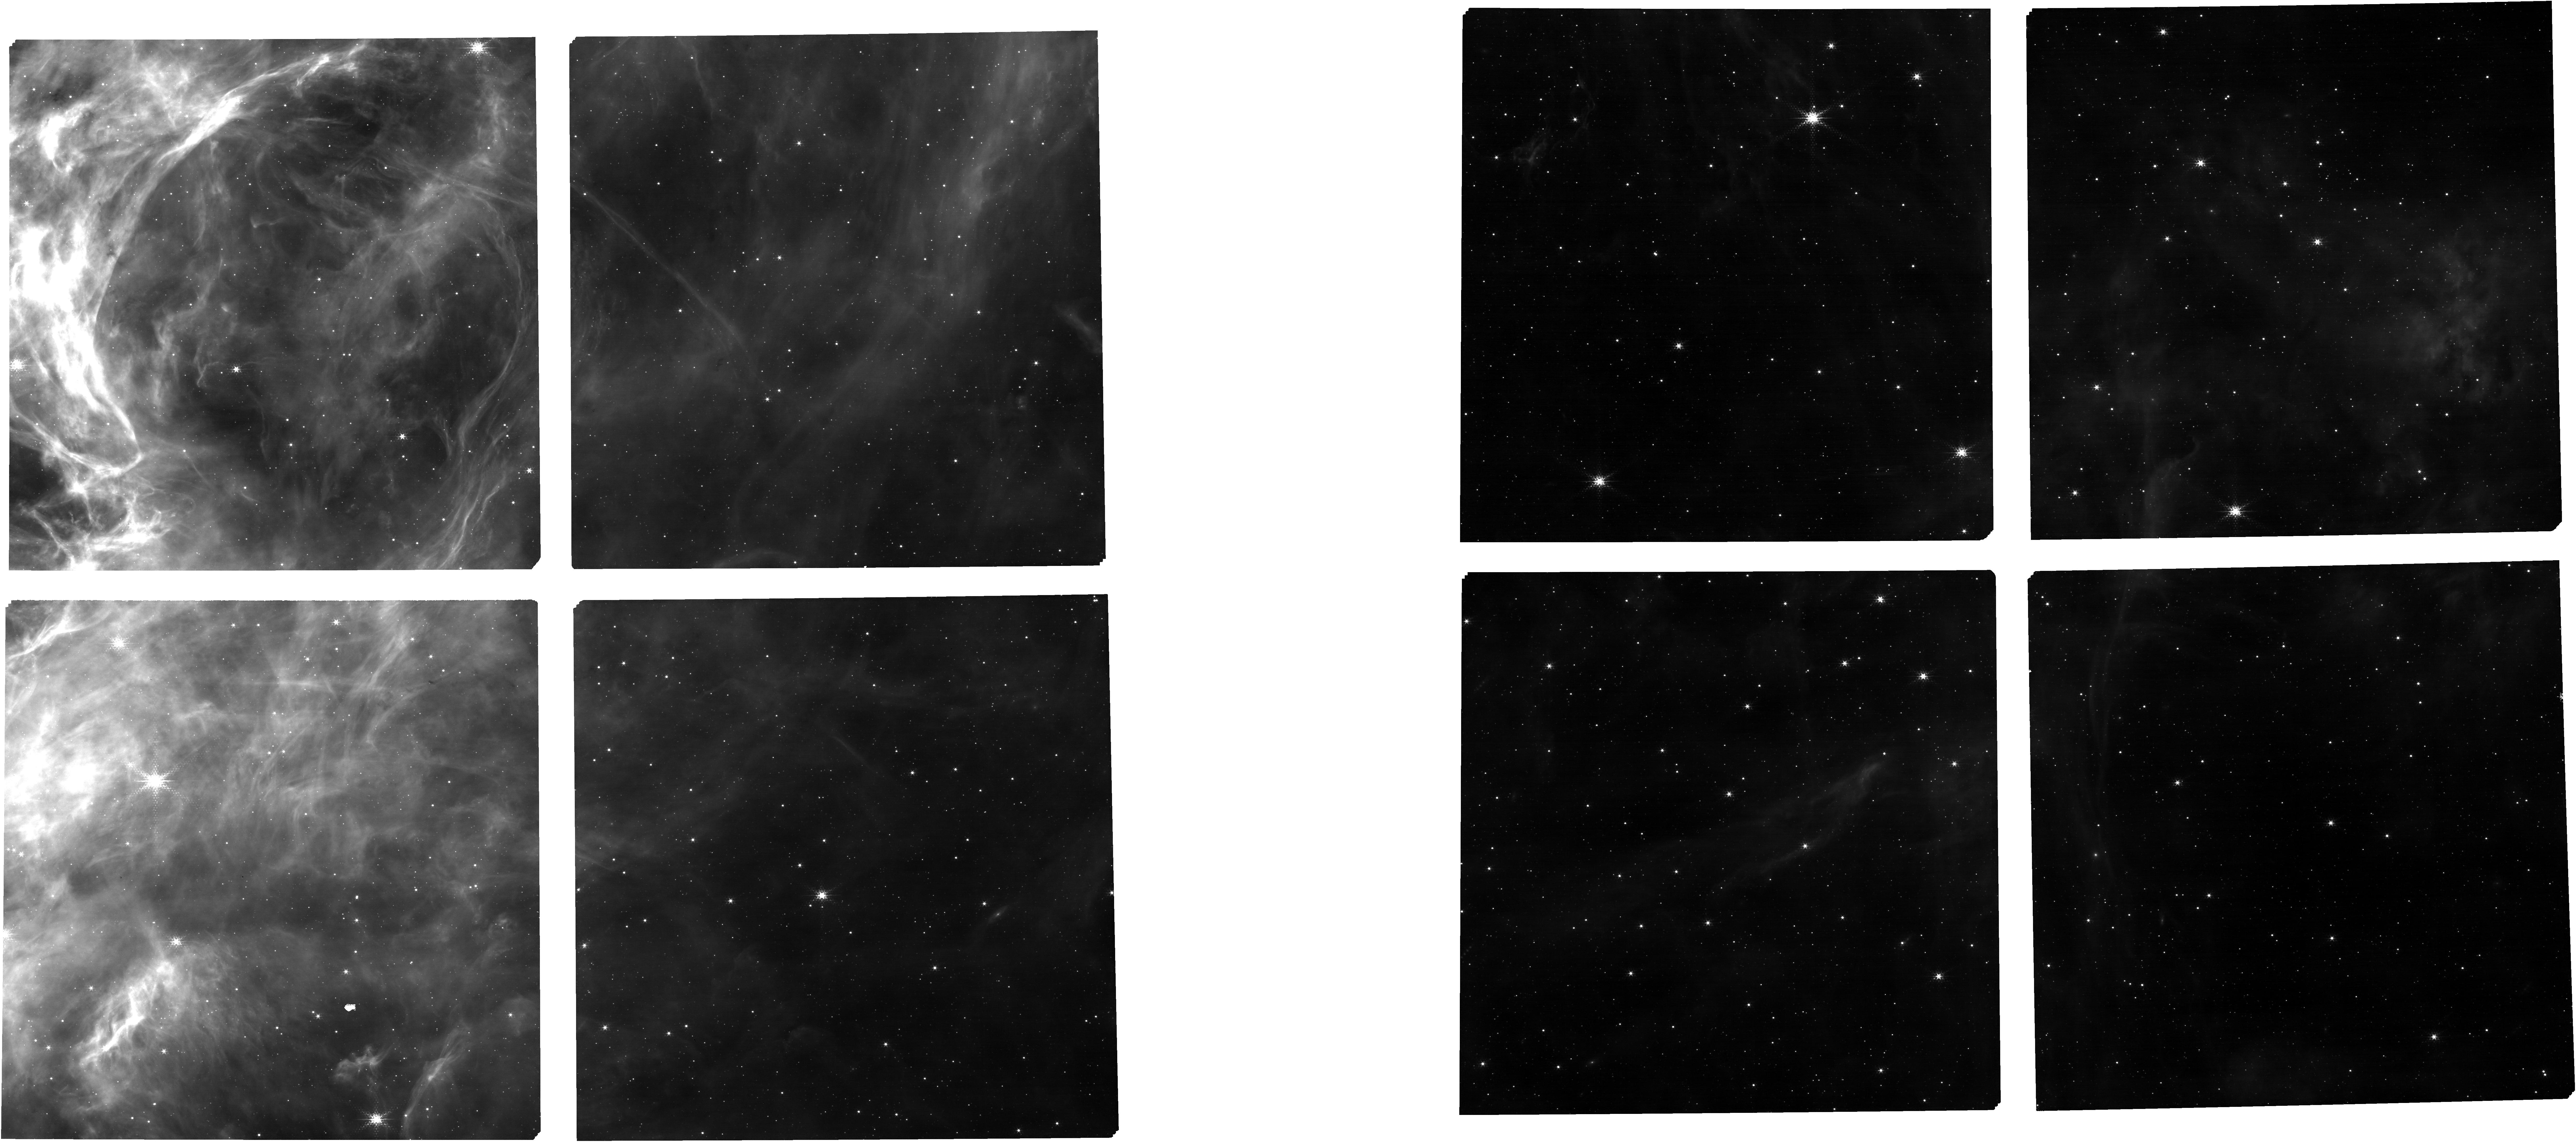
Target: 47-eMPTselected+allTA. Instrument: NIRCAM. Filter: F187N. Exposure: 23 min. Observation ID: jw01226-o001_t001_nircam_clear-f187n

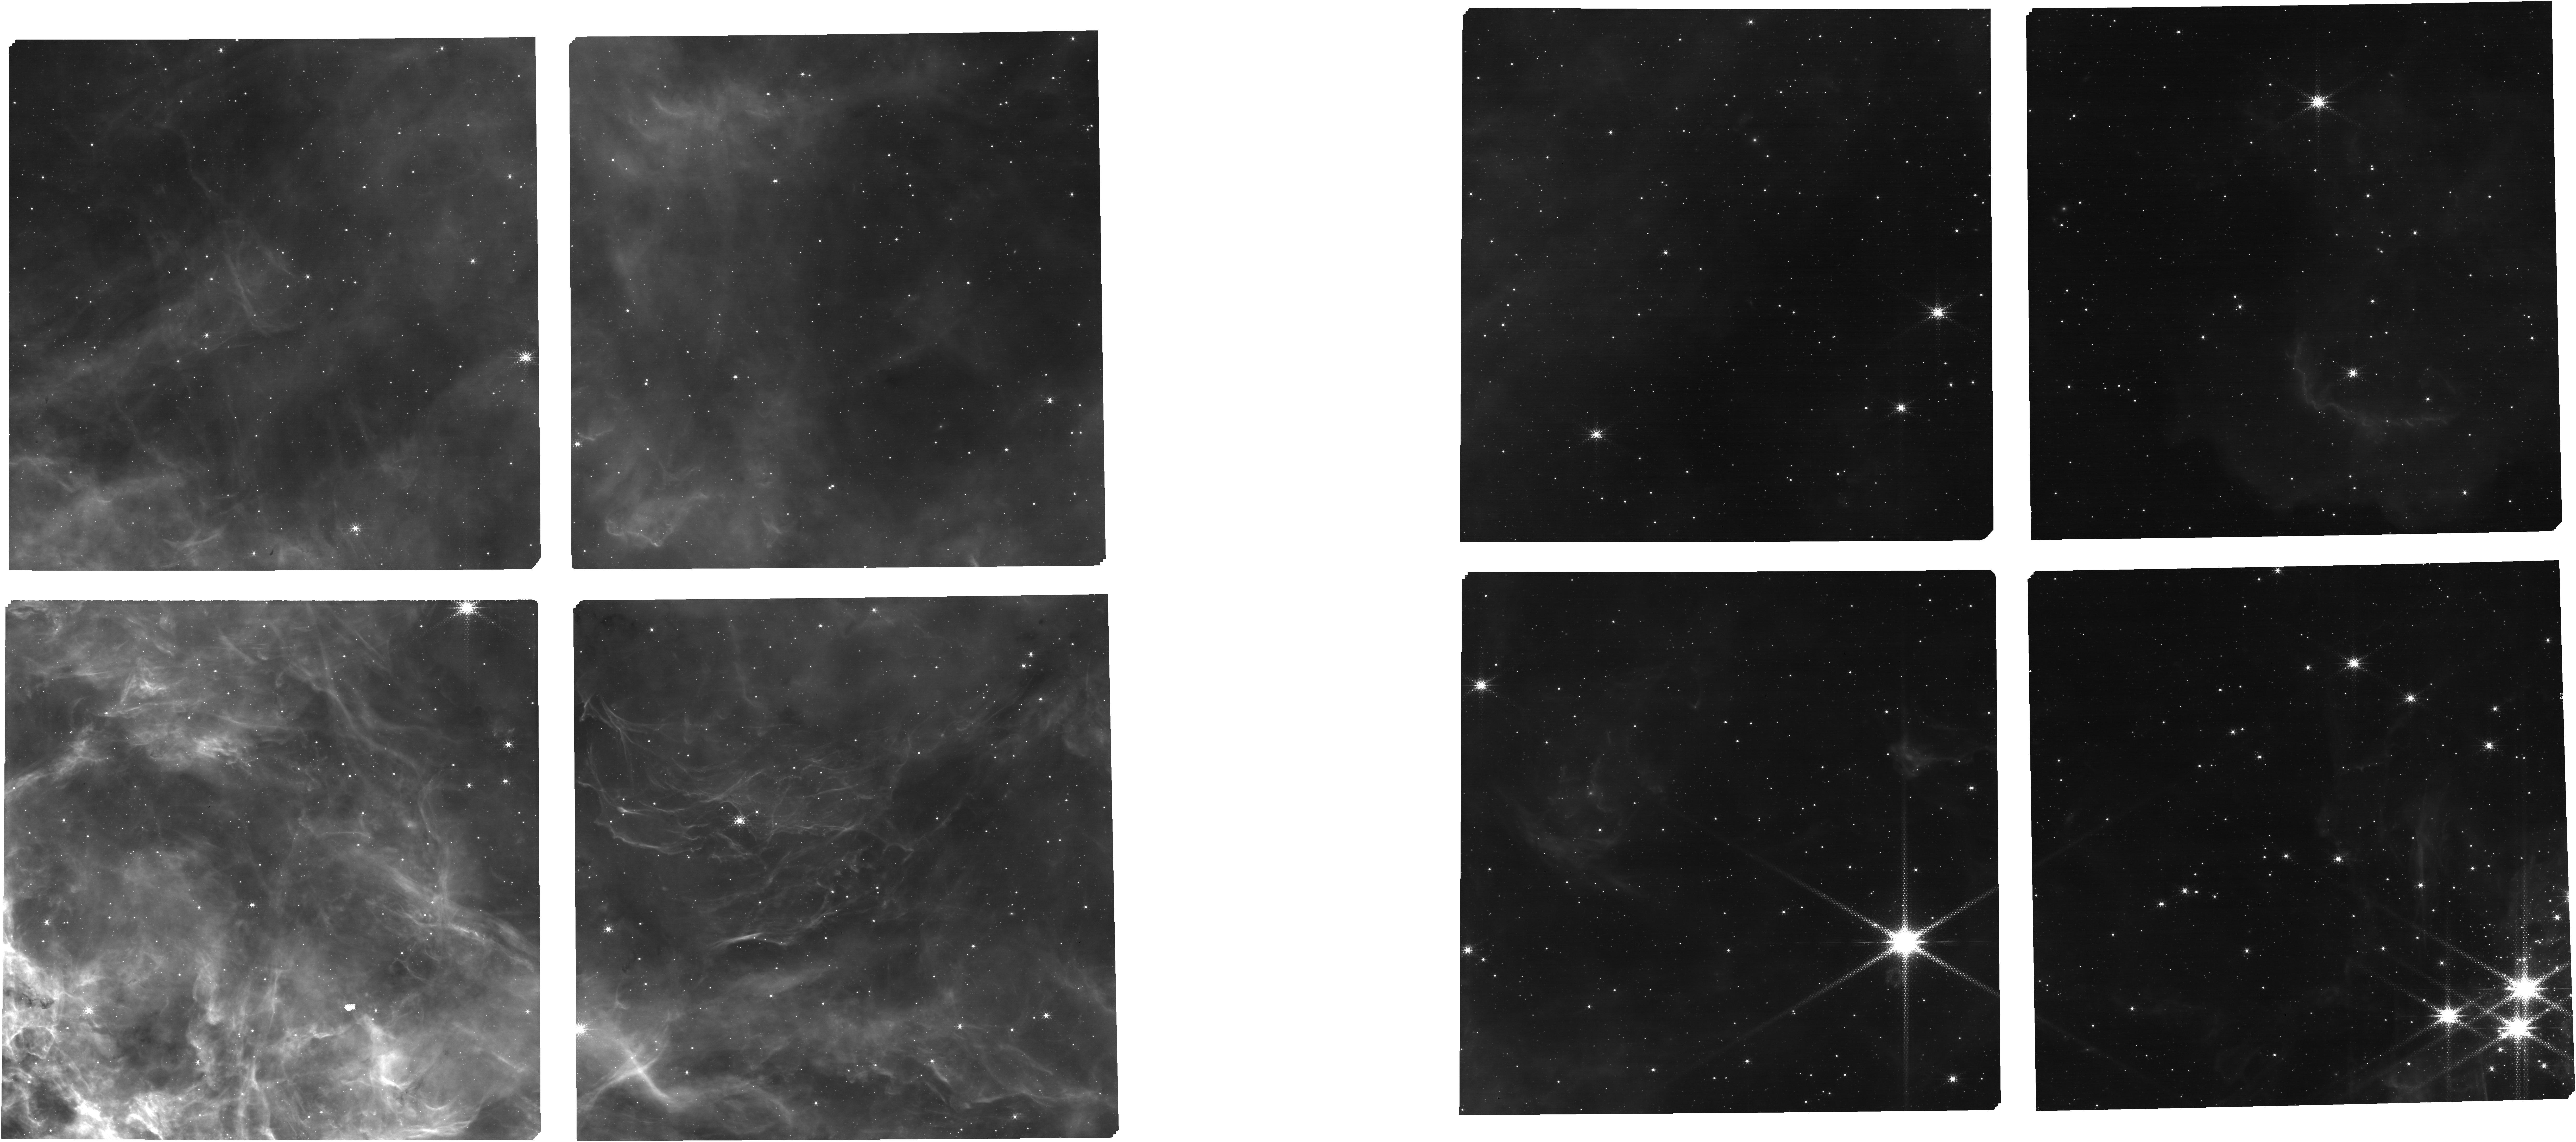
Target: 48-eMPTselected+allTA. Instrument: NIRCAM. Filter: F187N. Exposure: 23 min. Observation ID: jw01226-o002_t002_nircam_clear-f187n

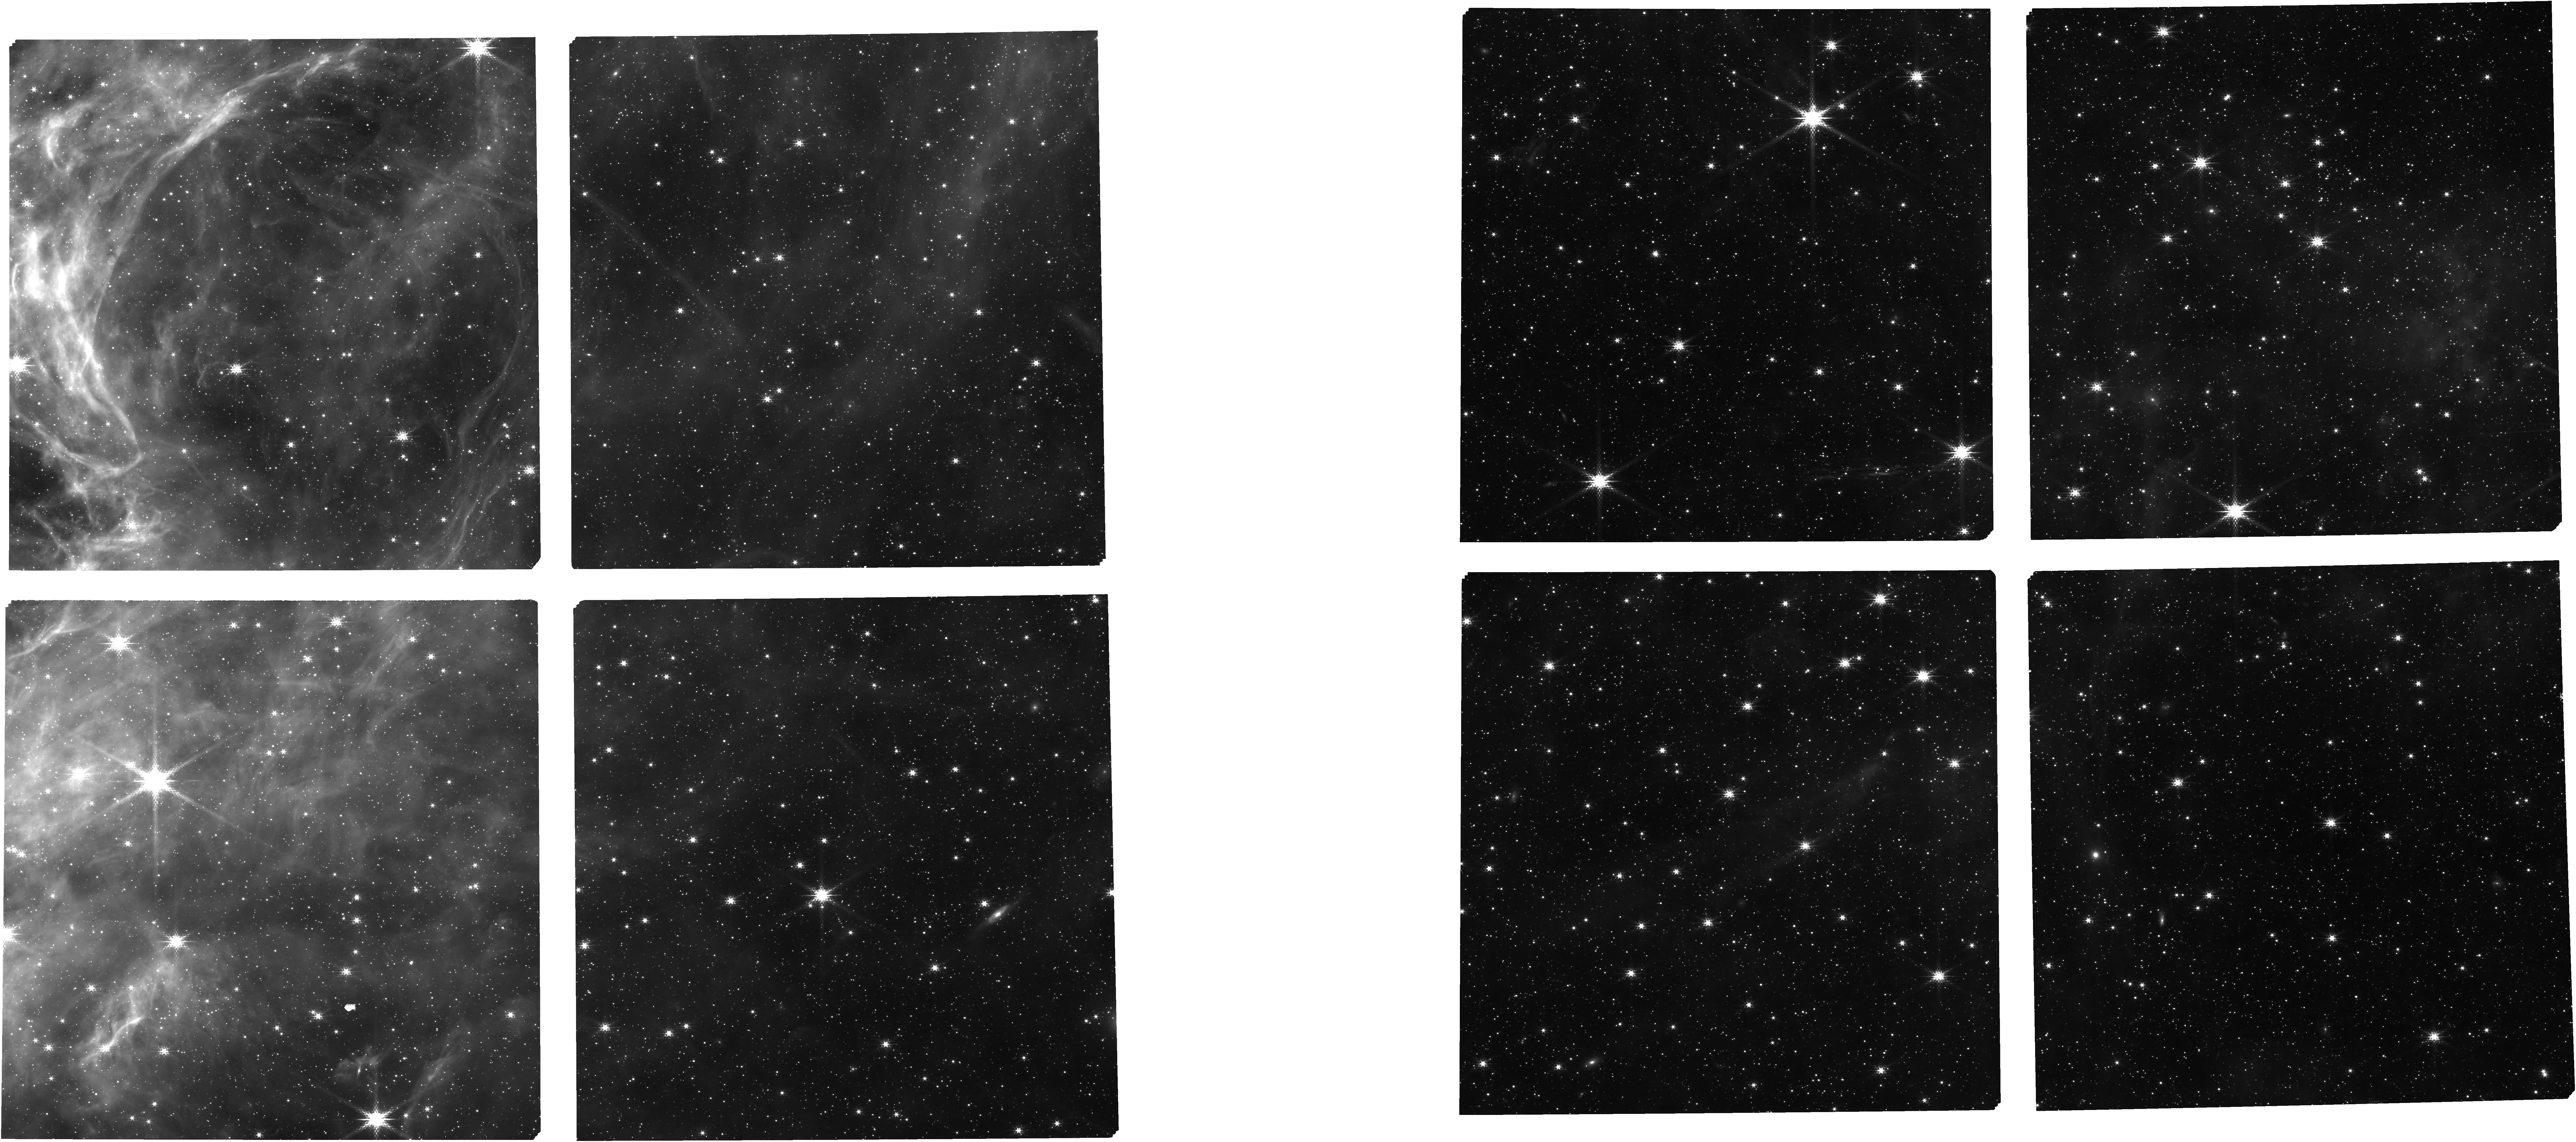
Target: 47-eMPTselected+allTA. Instrument: NIRCAM. Filter: F182M. Exposure: 23 min. Observation ID: jw01226-o001_t001_nircam_clear-f182m

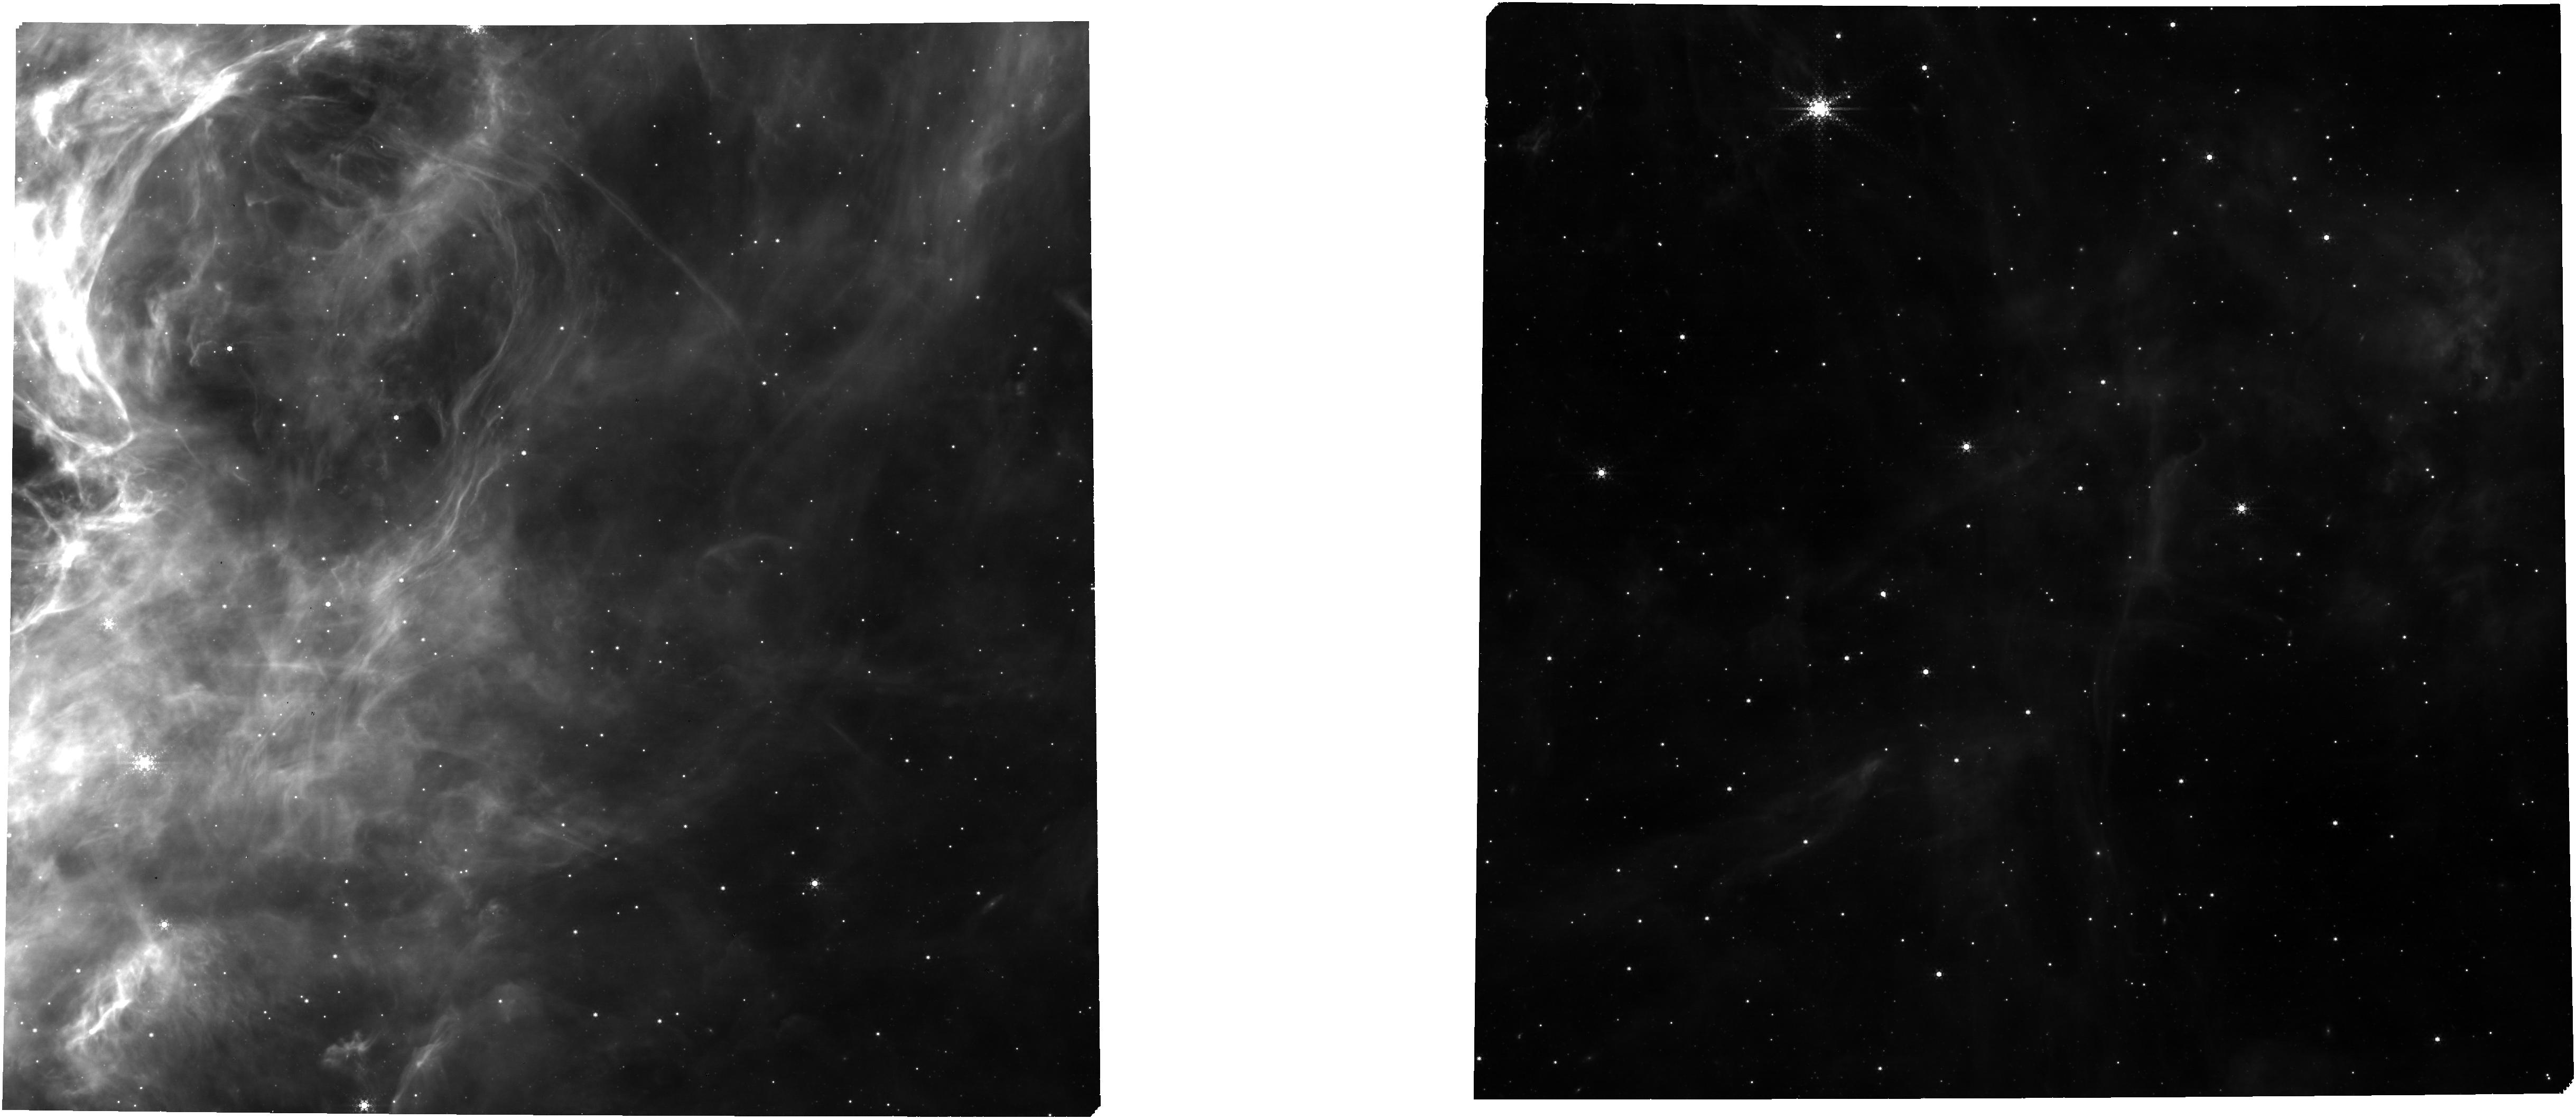
Target: 47-eMPTselected+allTA. Instrument: NIRCAM. Filter: F444W+F405N. Exposure: 23 min. Observation ID: jw01226-o001_t001_nircam_f405n-f444w

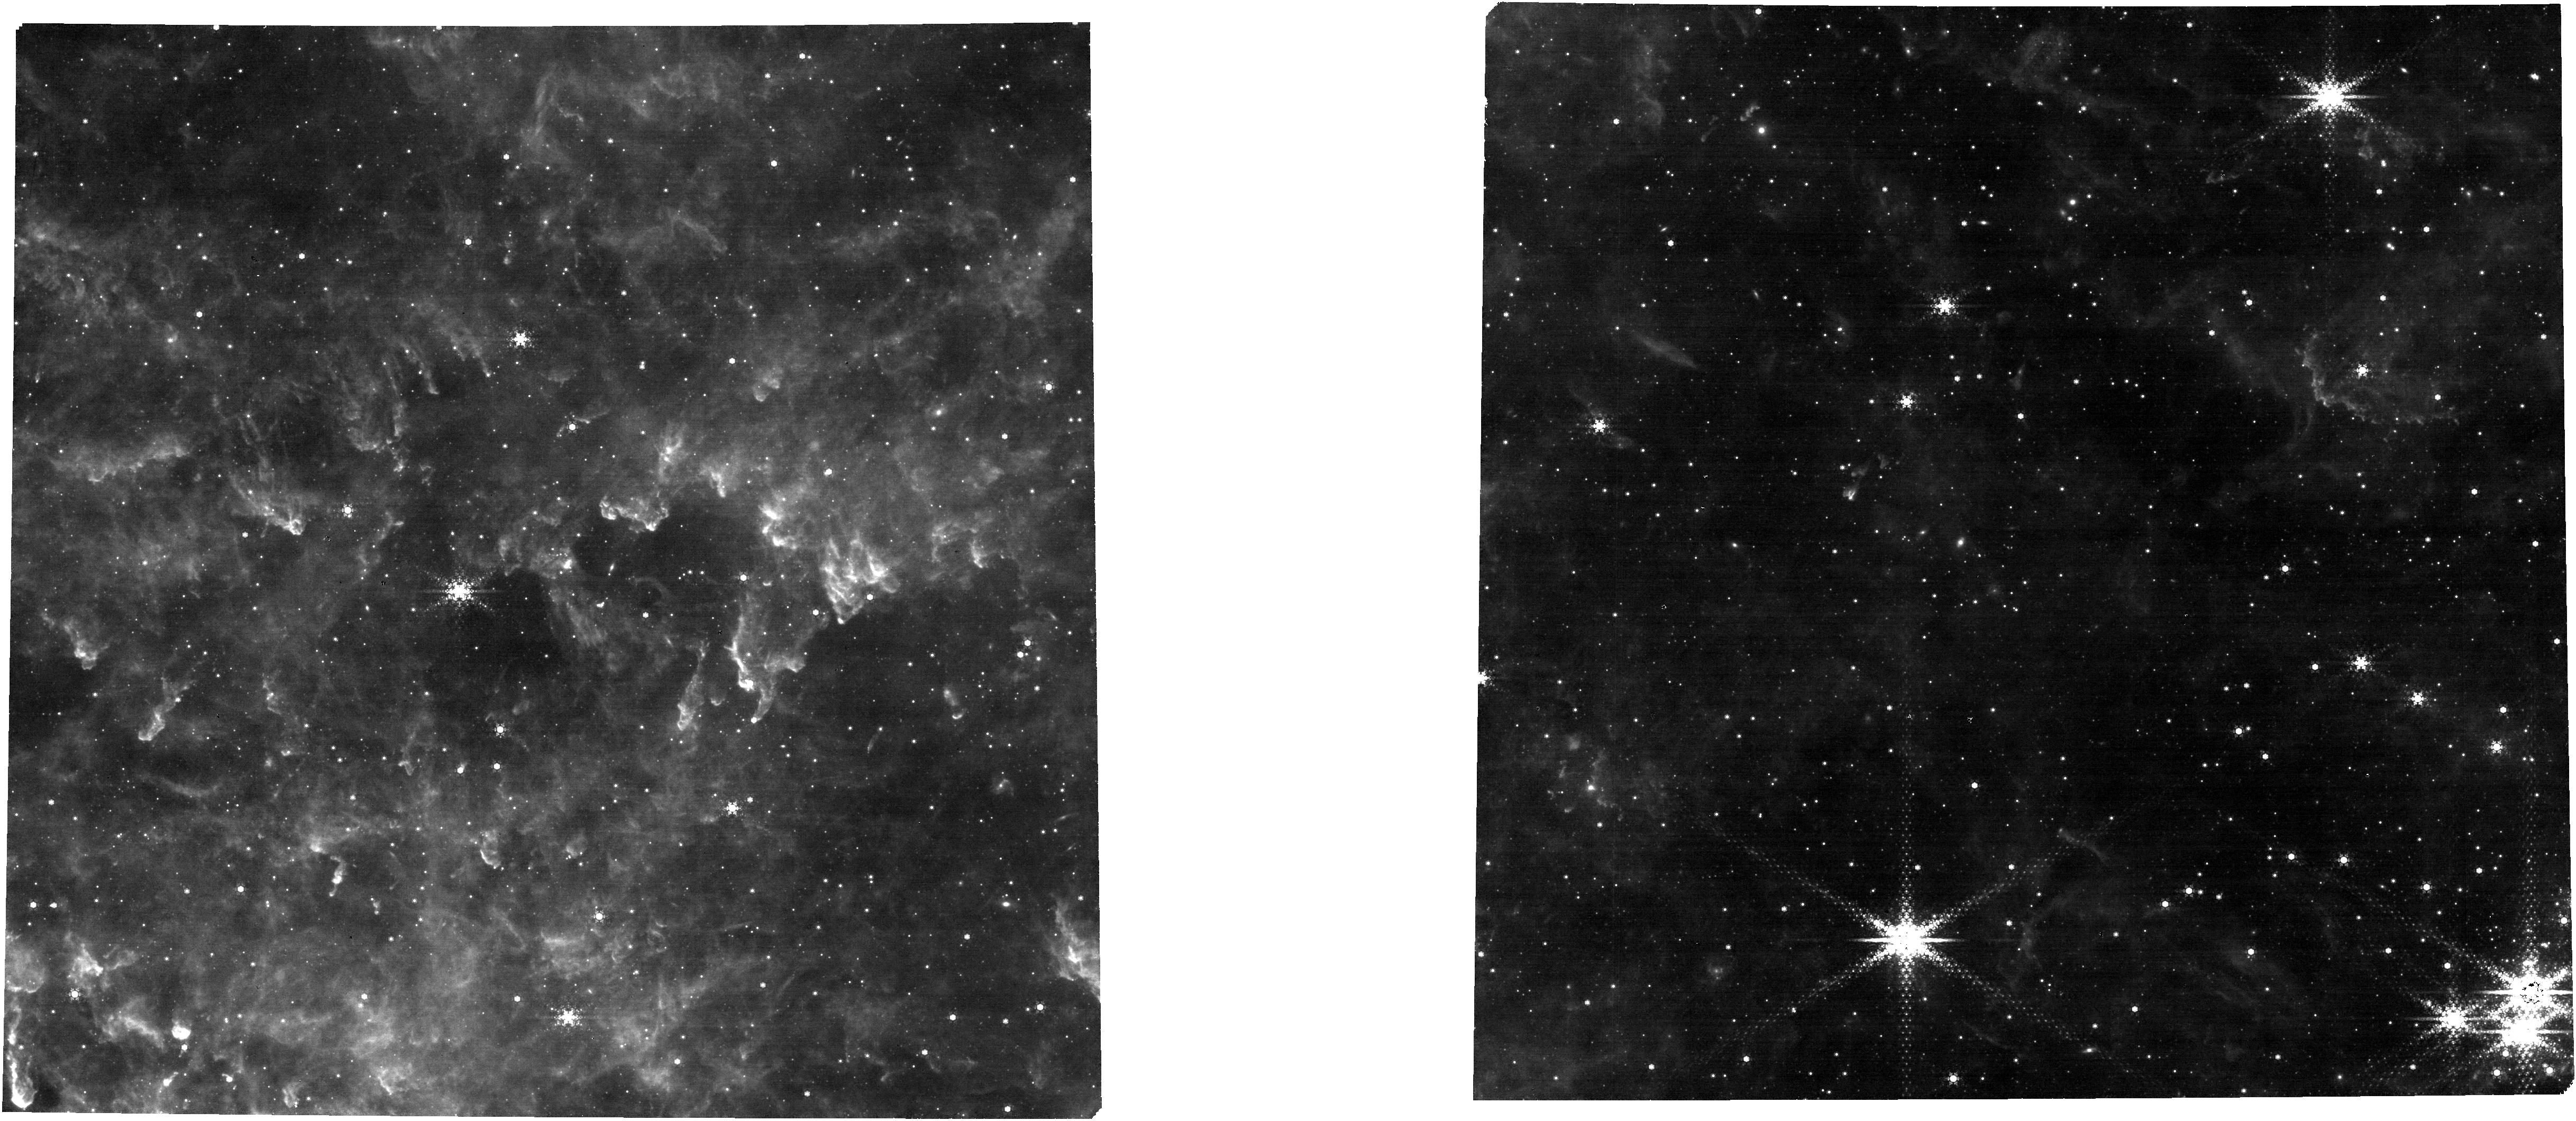
Target: 48-eMPTselected+allTA. Instrument: NIRCAM. Filter: F444W+F470N. Exposure: 23 min. Observation ID: jw01226-o002_t002_nircam_f444w-f470n

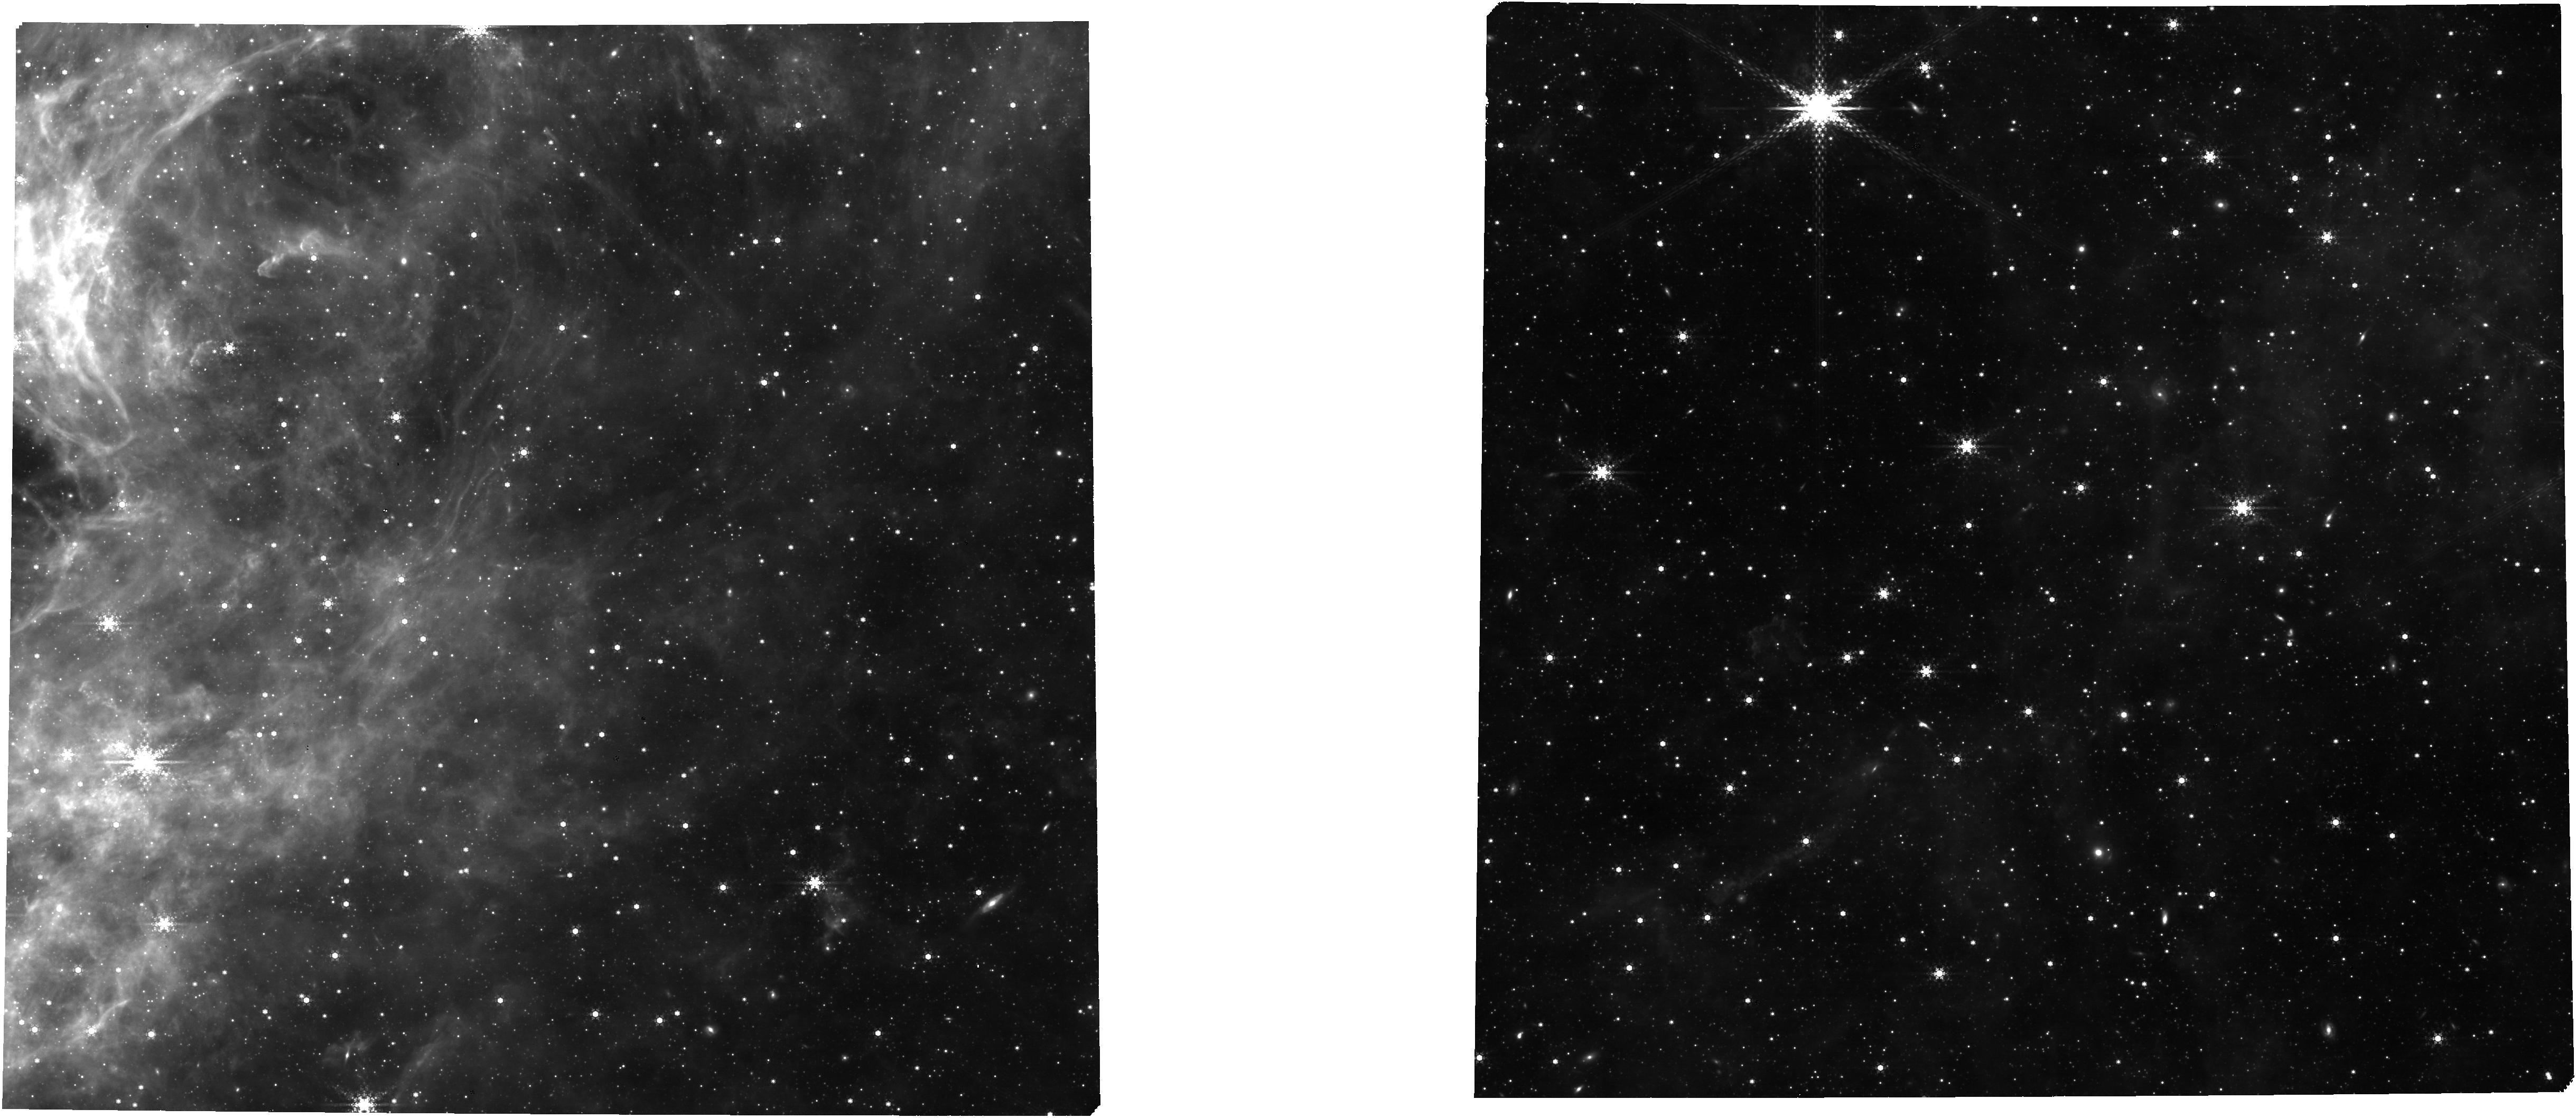
Target: 47-eMPTselected+allTA. Instrument: NIRCAM. Filter: F430M. Exposure: 23 min. Observation ID: jw01226-o001_t001_nircam_clear-f430m

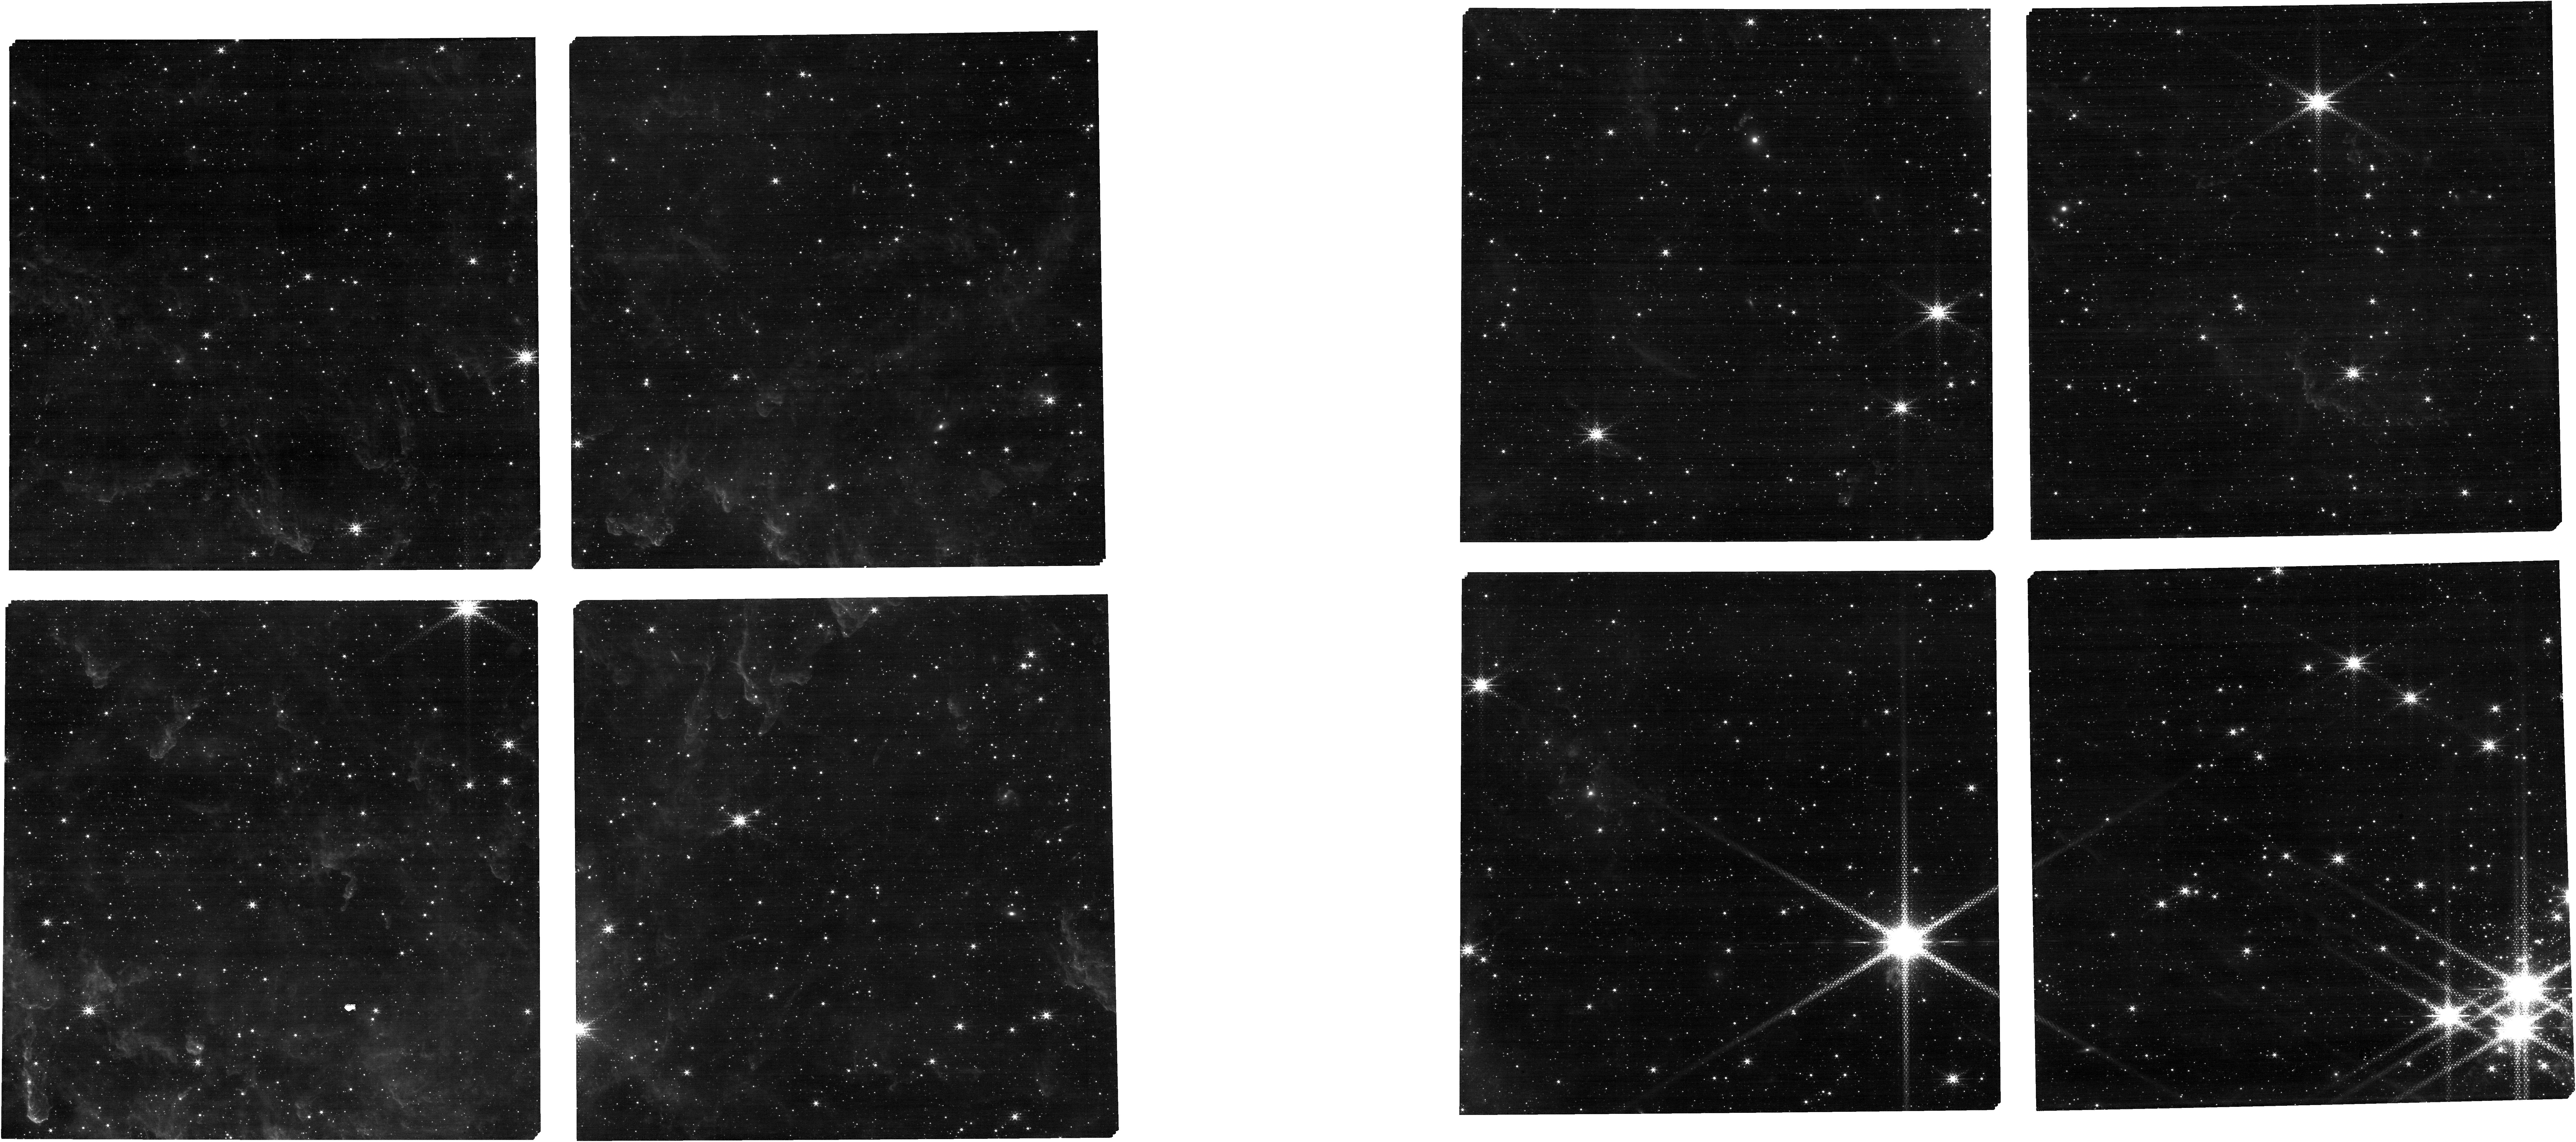
Target: 48-eMPTselected+allTA. Instrument: NIRCAM. Filter: F212N. Exposure: 23 min. Observation ID: jw01226-o002_t002_nircam_clear-f212n

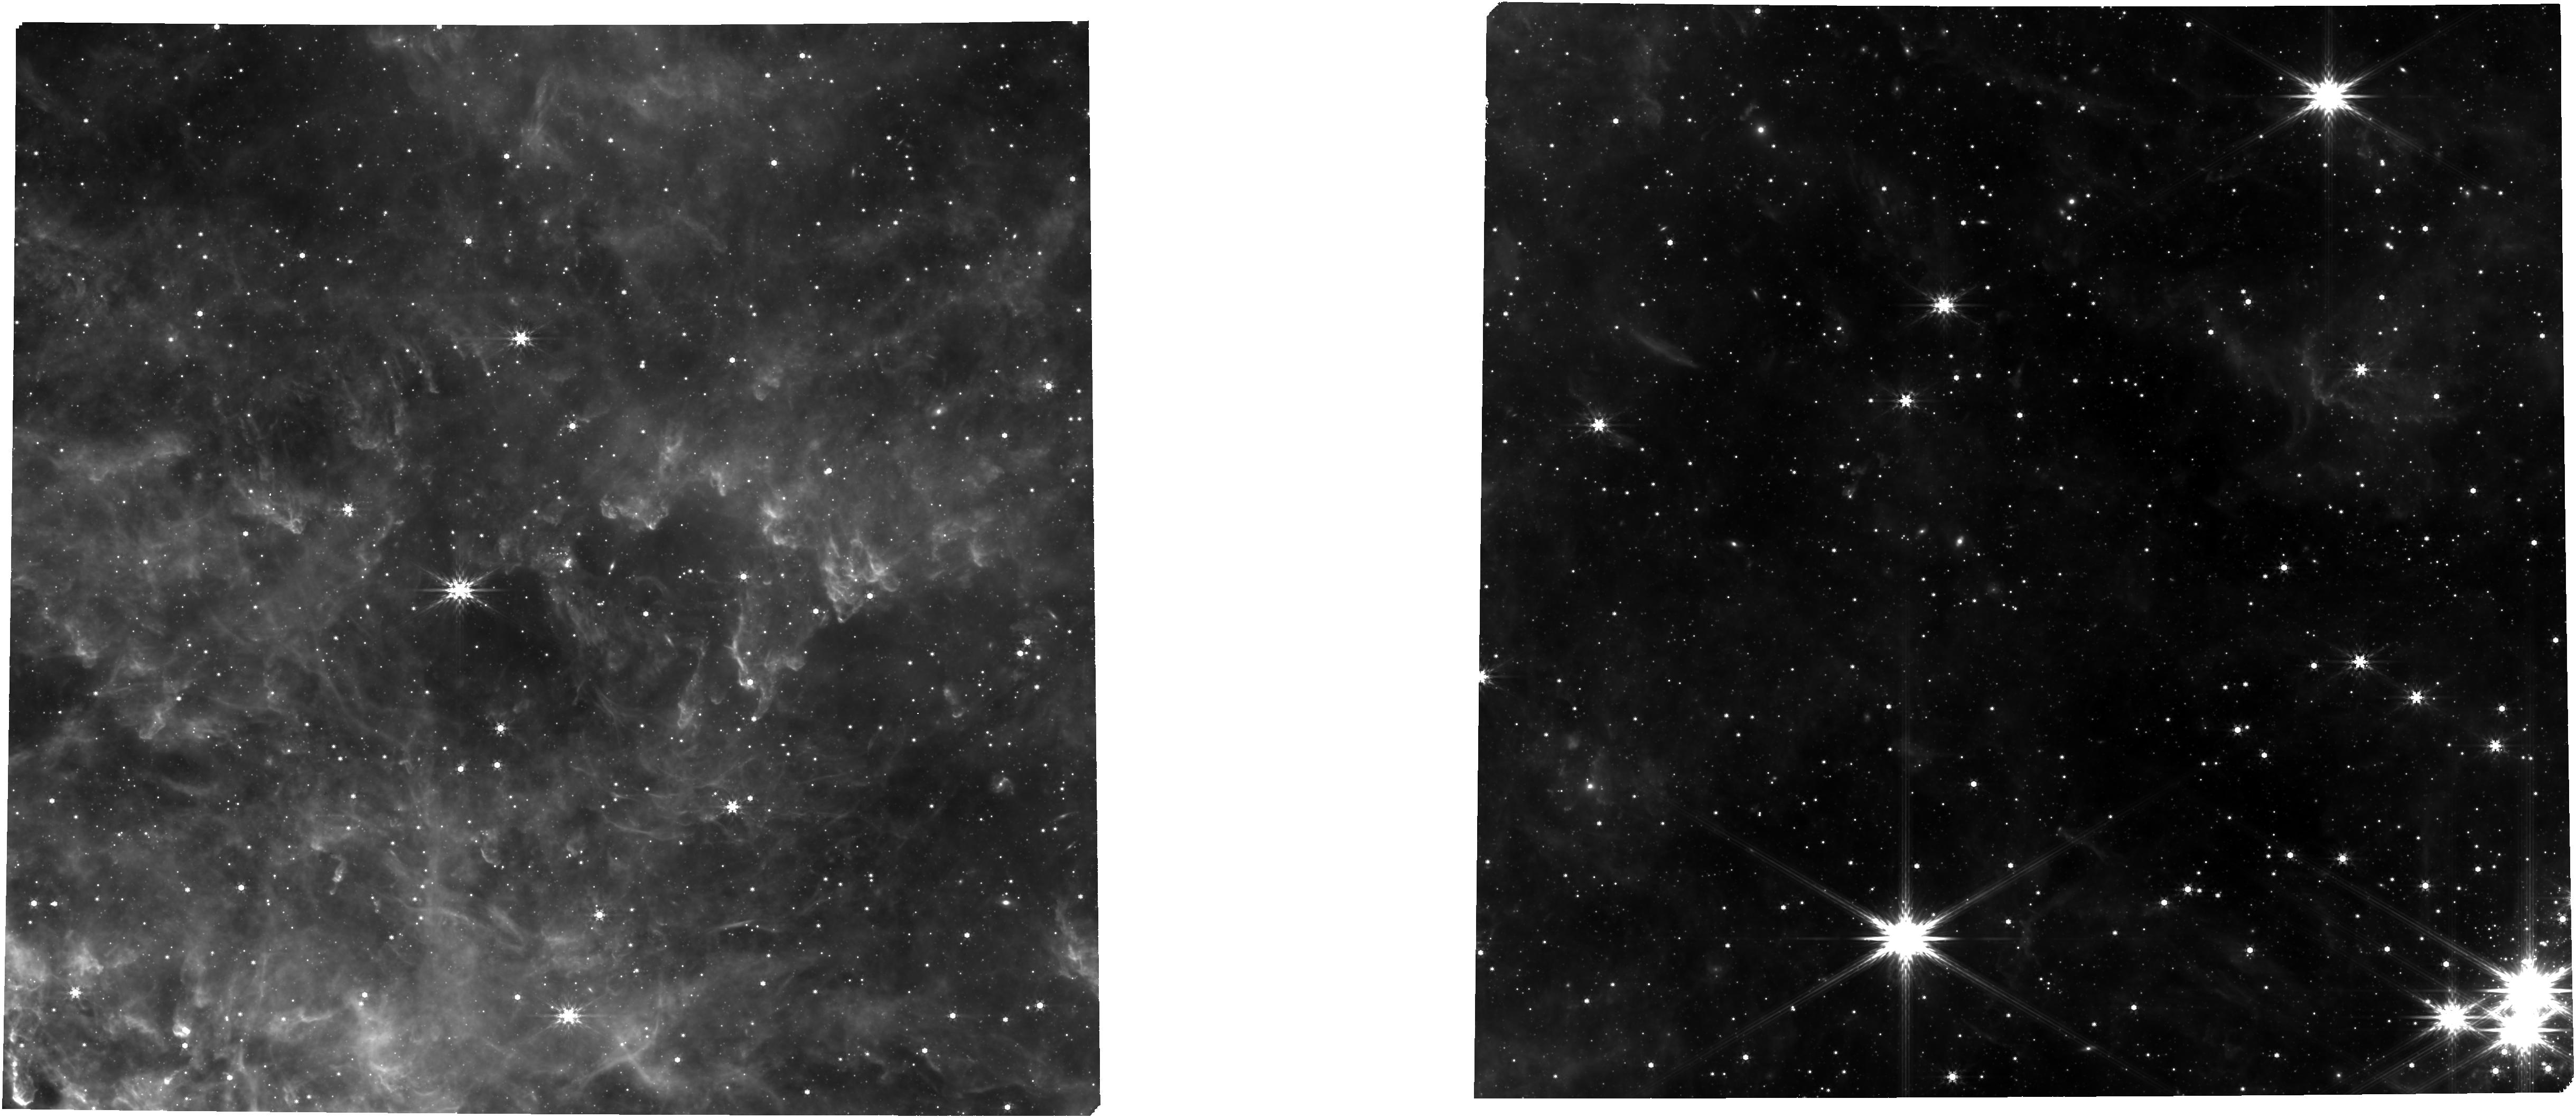
Target: 48-eMPTselected+allTA. Instrument: NIRCAM. Filter: F444W. Exposure: 23 min. Observation ID: jw01226-o002_t002_nircam_clear-f444w

Star formation in the local group - NGC 2070 (30 Dor) (PI: De Marchi, Guido)

This sub-program will showcase the multi-object spectroscopy capabilities of NIRSpec for stellar studies. We will obtain medium- and high-resolution spectroscopy of hundreds of known pre-main sequence (PMS) stars of different ages, hosted in massive starburst clusters located in different environments (metallicity) in the Local Group. The target clusters are NGC 3603 in the Galaxy, 30 Dor in the Large Magellanic Cloud, and NGC 346 in the Small Magellanic Cloud. These PMS stars have been identified photometrically as objects with strong Hα excess emission and equivalent width exceeding 10 Å, and as such appear to be actively accreting from a circumstellar disc. While for many of these objects comparison with isochrones suggests young ages of the order of a few Myr, a large number of them appear older than 20 Myr, suggesting that in these environments accretion onto PMS stars lasts longer than in small nearby Galactic star forming regions. These NIRSpec observations will allow us to obtain accurate accretion luminosities, mass accretion rates, and in-falling gas kinematics for all these stars from the analysis of several Hydrogen recombination lines (Paα, Brβ, Brγ). The ultimate scientific goal of this project is to understand the very nature of the mass accretion process, and how it depends on the mass, age, and metallicity of the individual objects. This study is unique since existing spectroscopy of PMS stars is so far limited to the solar neighborhood and no information exists for starburst clusters or for non-solar metallicity. Coordinated NIRCam parallel observations in the periphery of the same star-forming regions will support the primary science program: by revealing many more PMS stars of lower mass, they will considerably extend both the number of targets and the parameter space in this investigation. This APT file covers the observations of NGC 2070 (30 Dor) and the list of observation IDs is: FERRUIT_6201, FERRUIT_6251, FERRUIT_6252, FERRUIT_6253